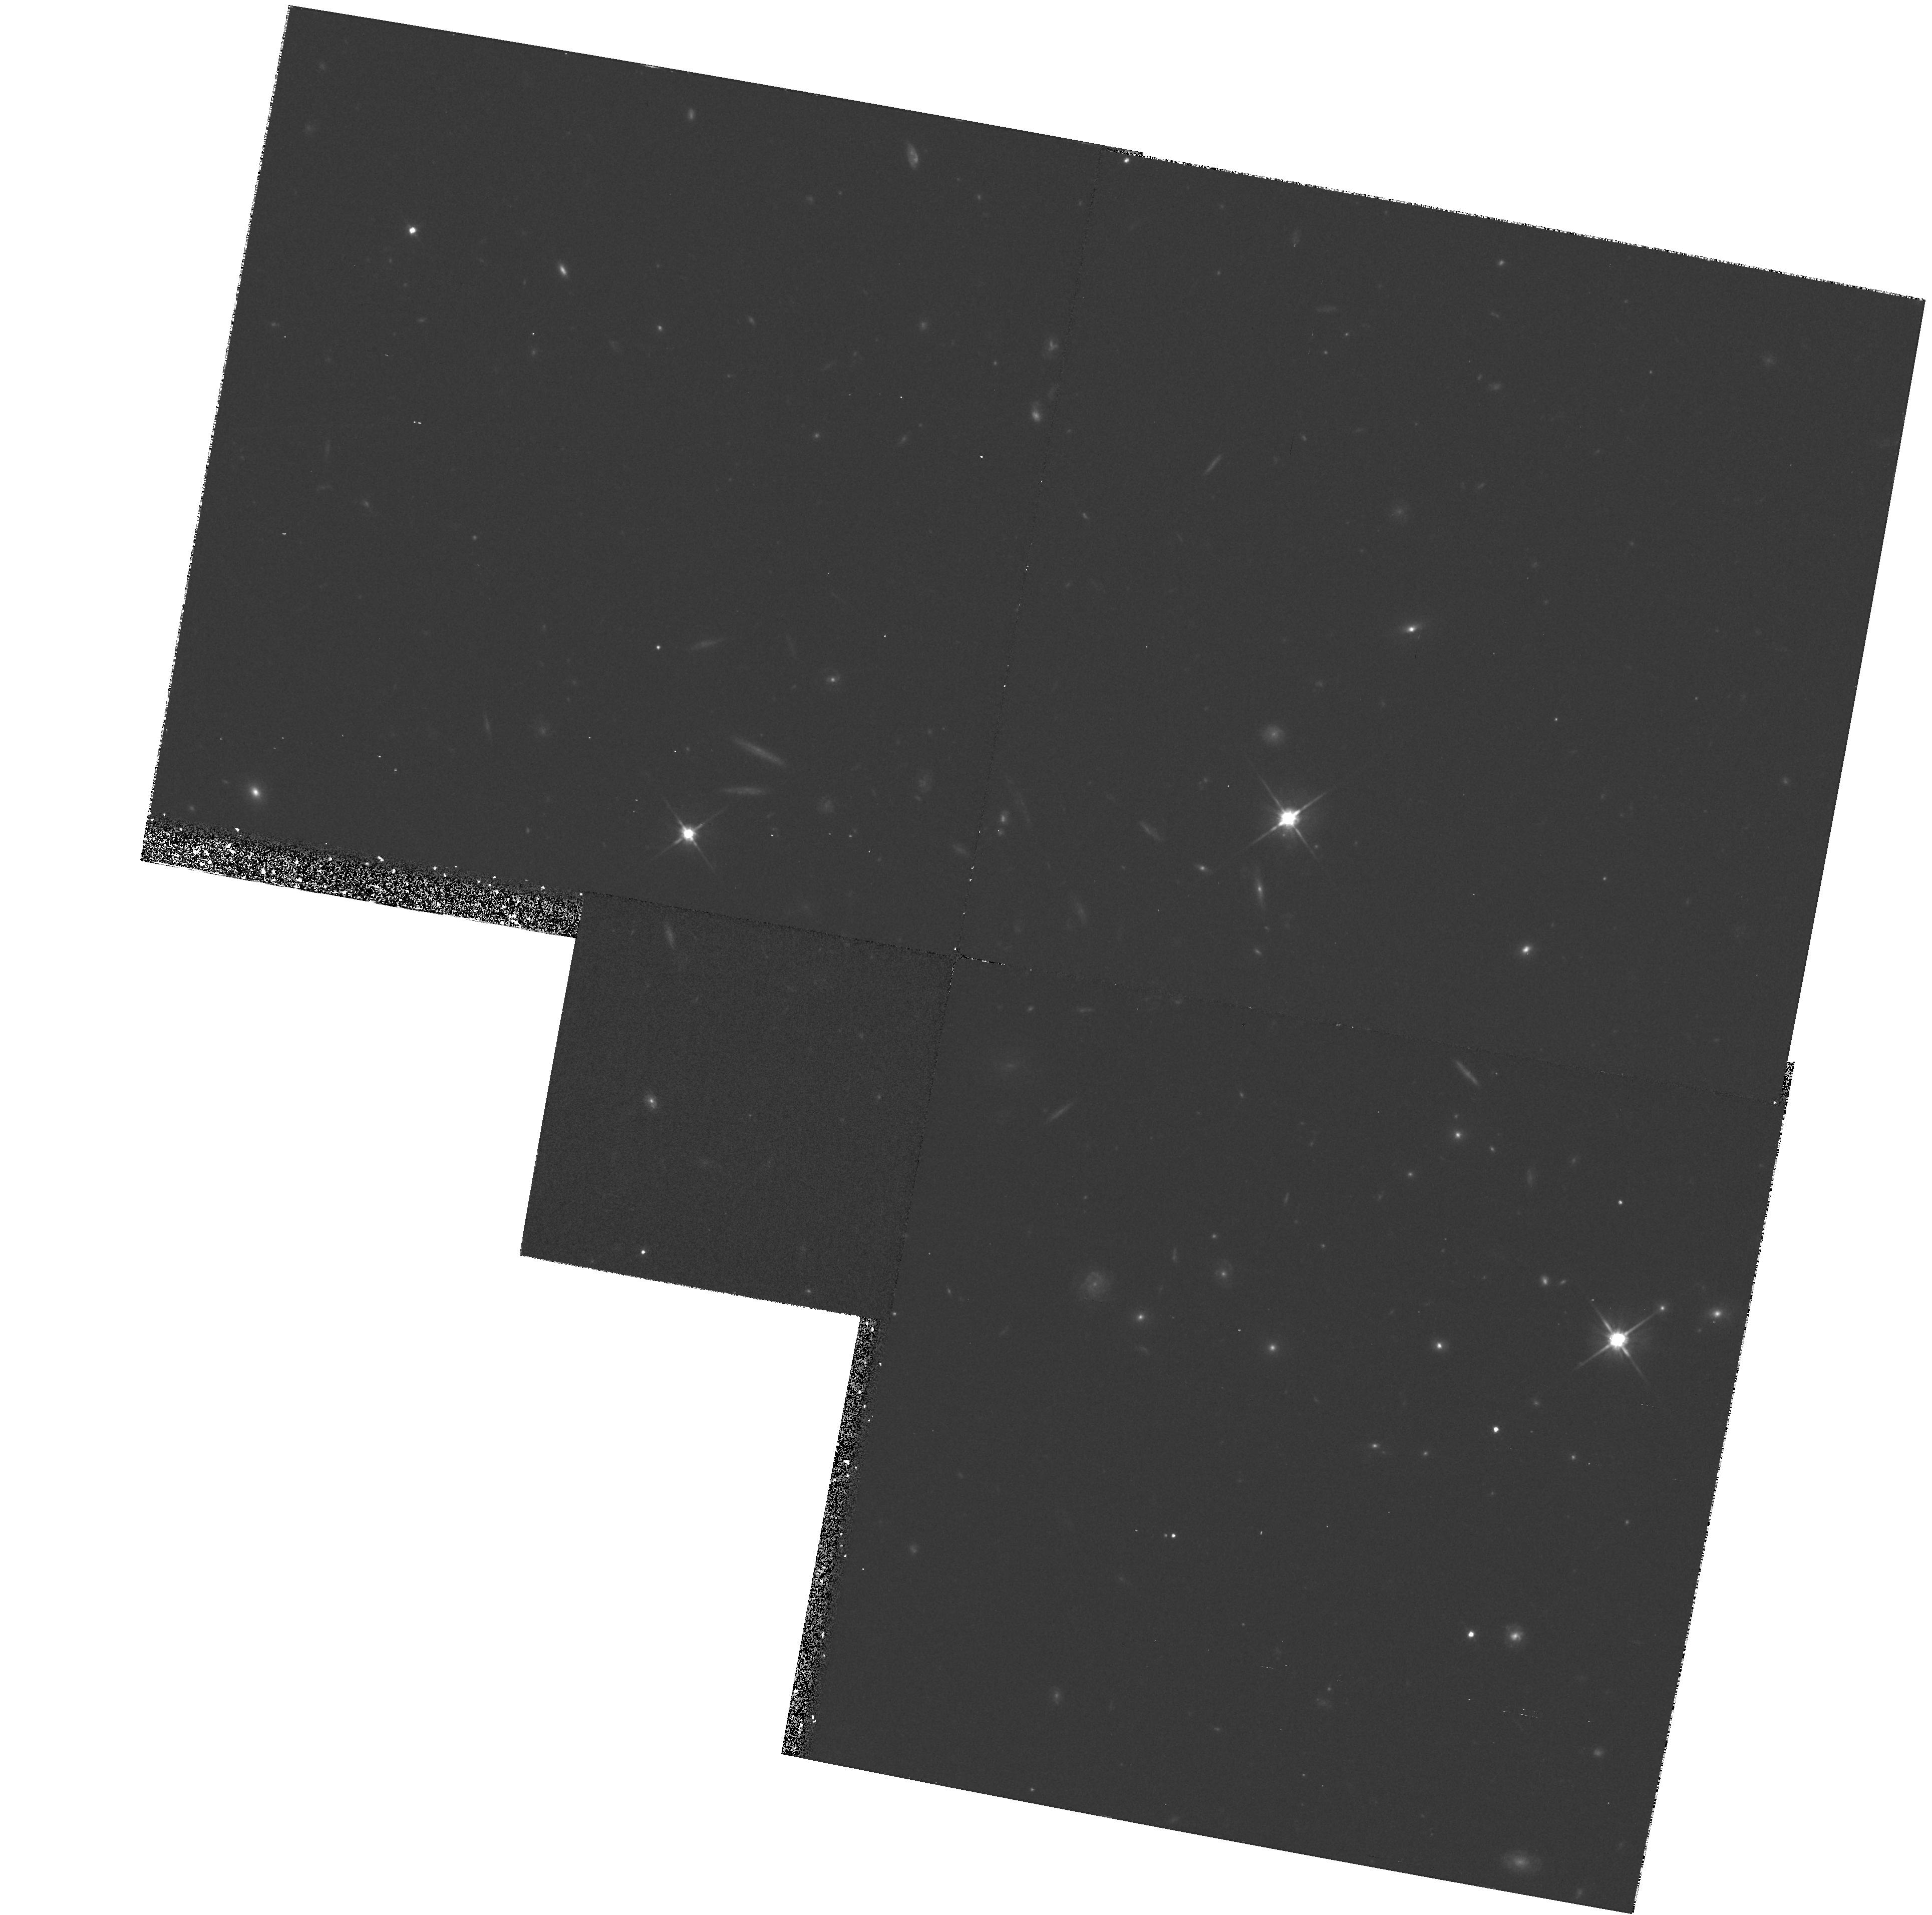
Target: FIELD-135704+191907
Instrument: WFPC2/PC
Filter: F702W
Exposure: 40 min
Observation ID: hst_5949_05_wfpc2_pc_f702w_u2x305

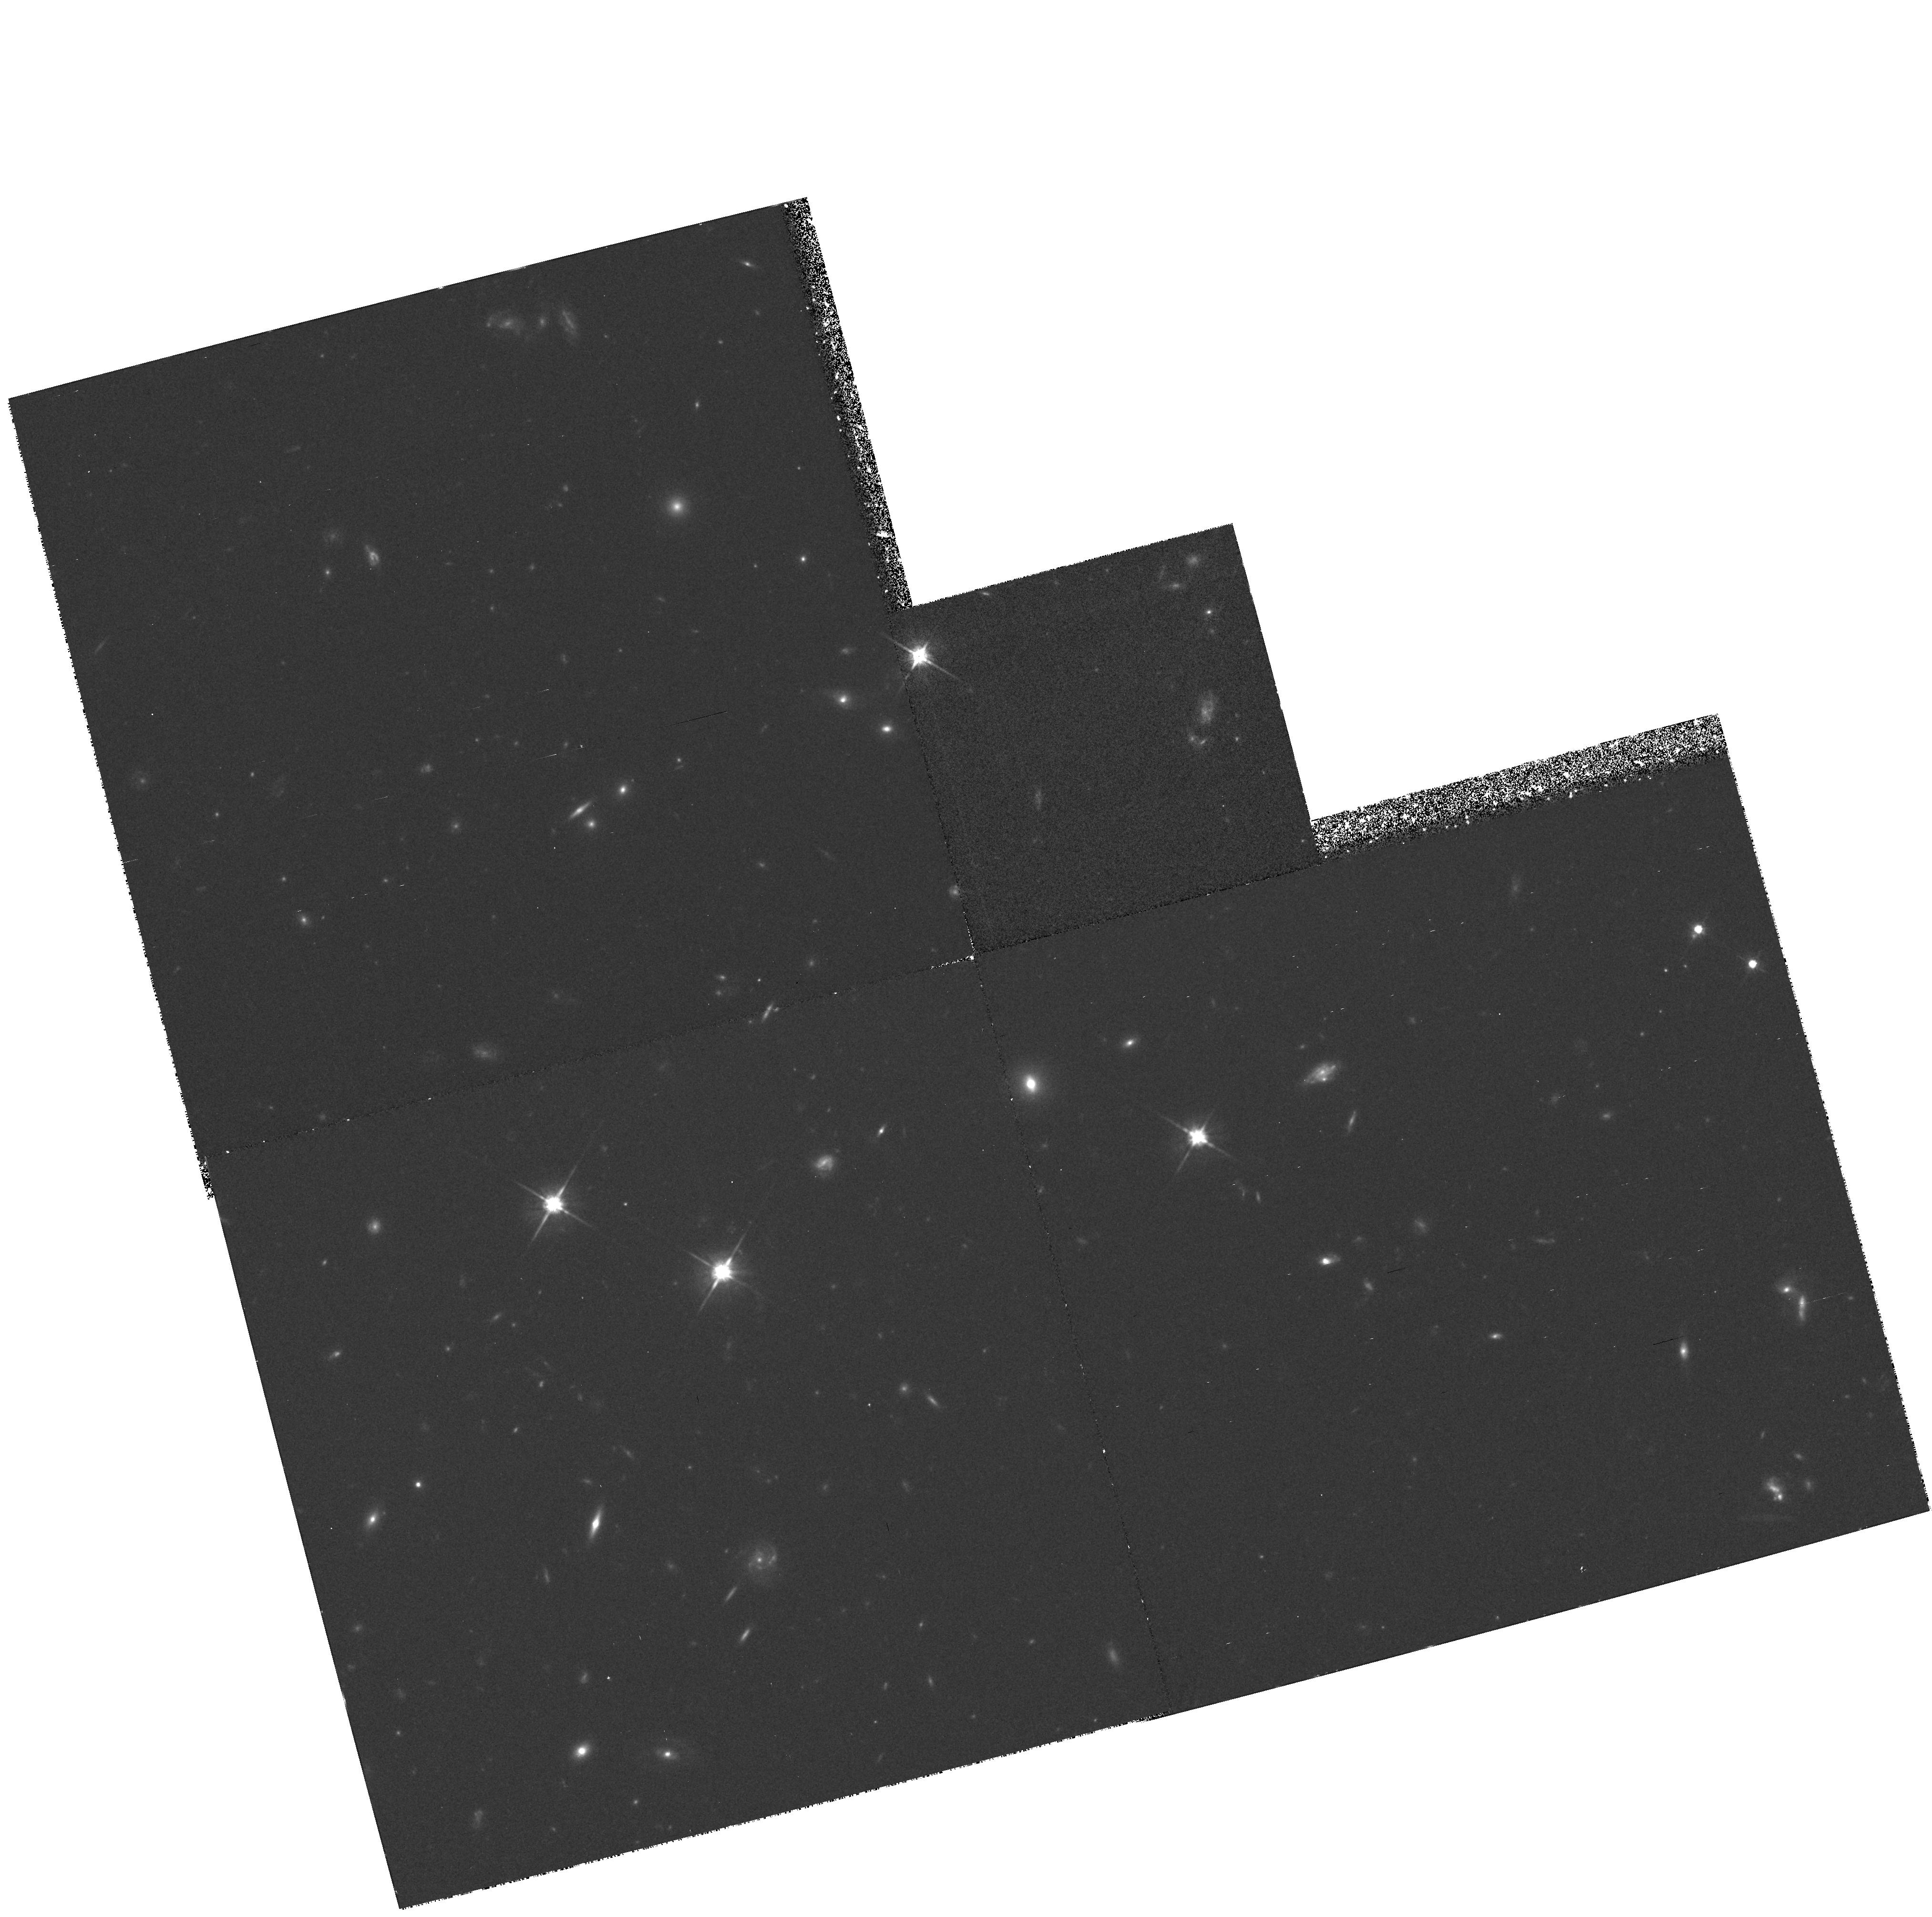
Target: FIELD-035128-142909
Instrument: WFPC2/PC
Filter: F702W
Exposure: 40 min
Observation ID: hst_5949_01_wfpc2_pc_f702w_u2x301

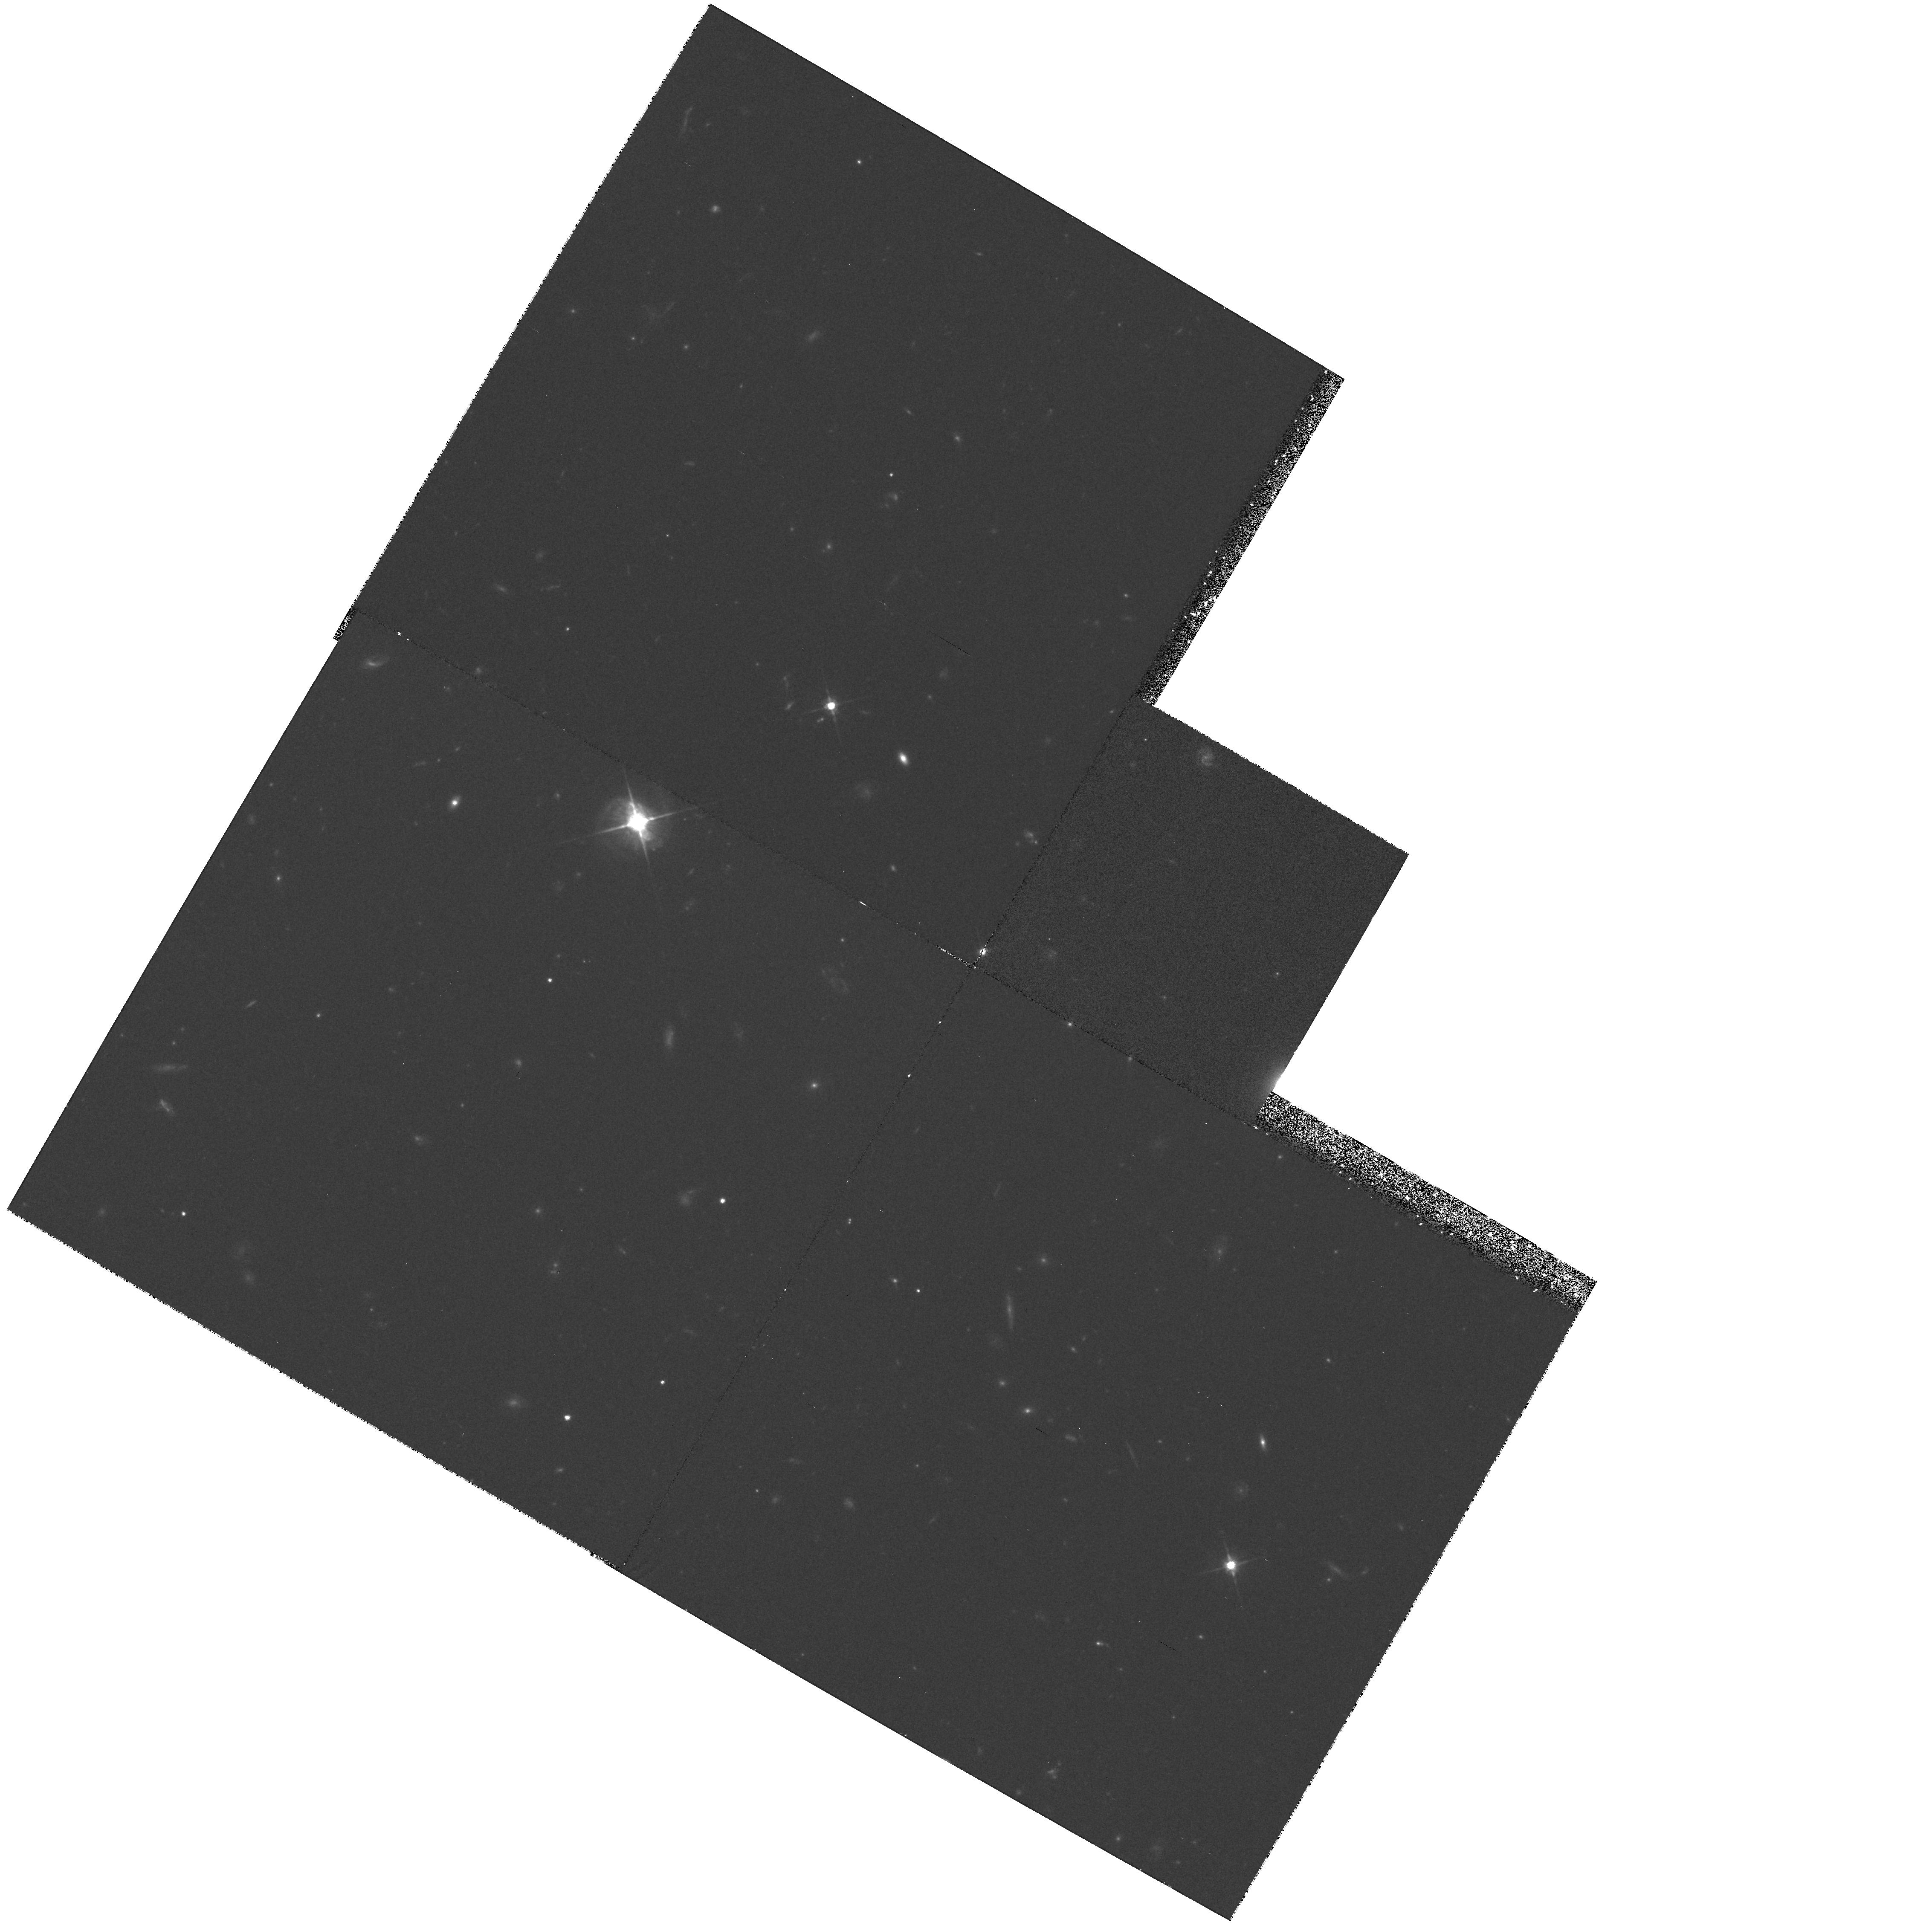
Target: FIELD-100400+285516
Instrument: WFPC2/PC
Filter: F702W
Exposure: 40 min
Observation ID: hst_5949_04_wfpc2_pc_f702w_u2x304

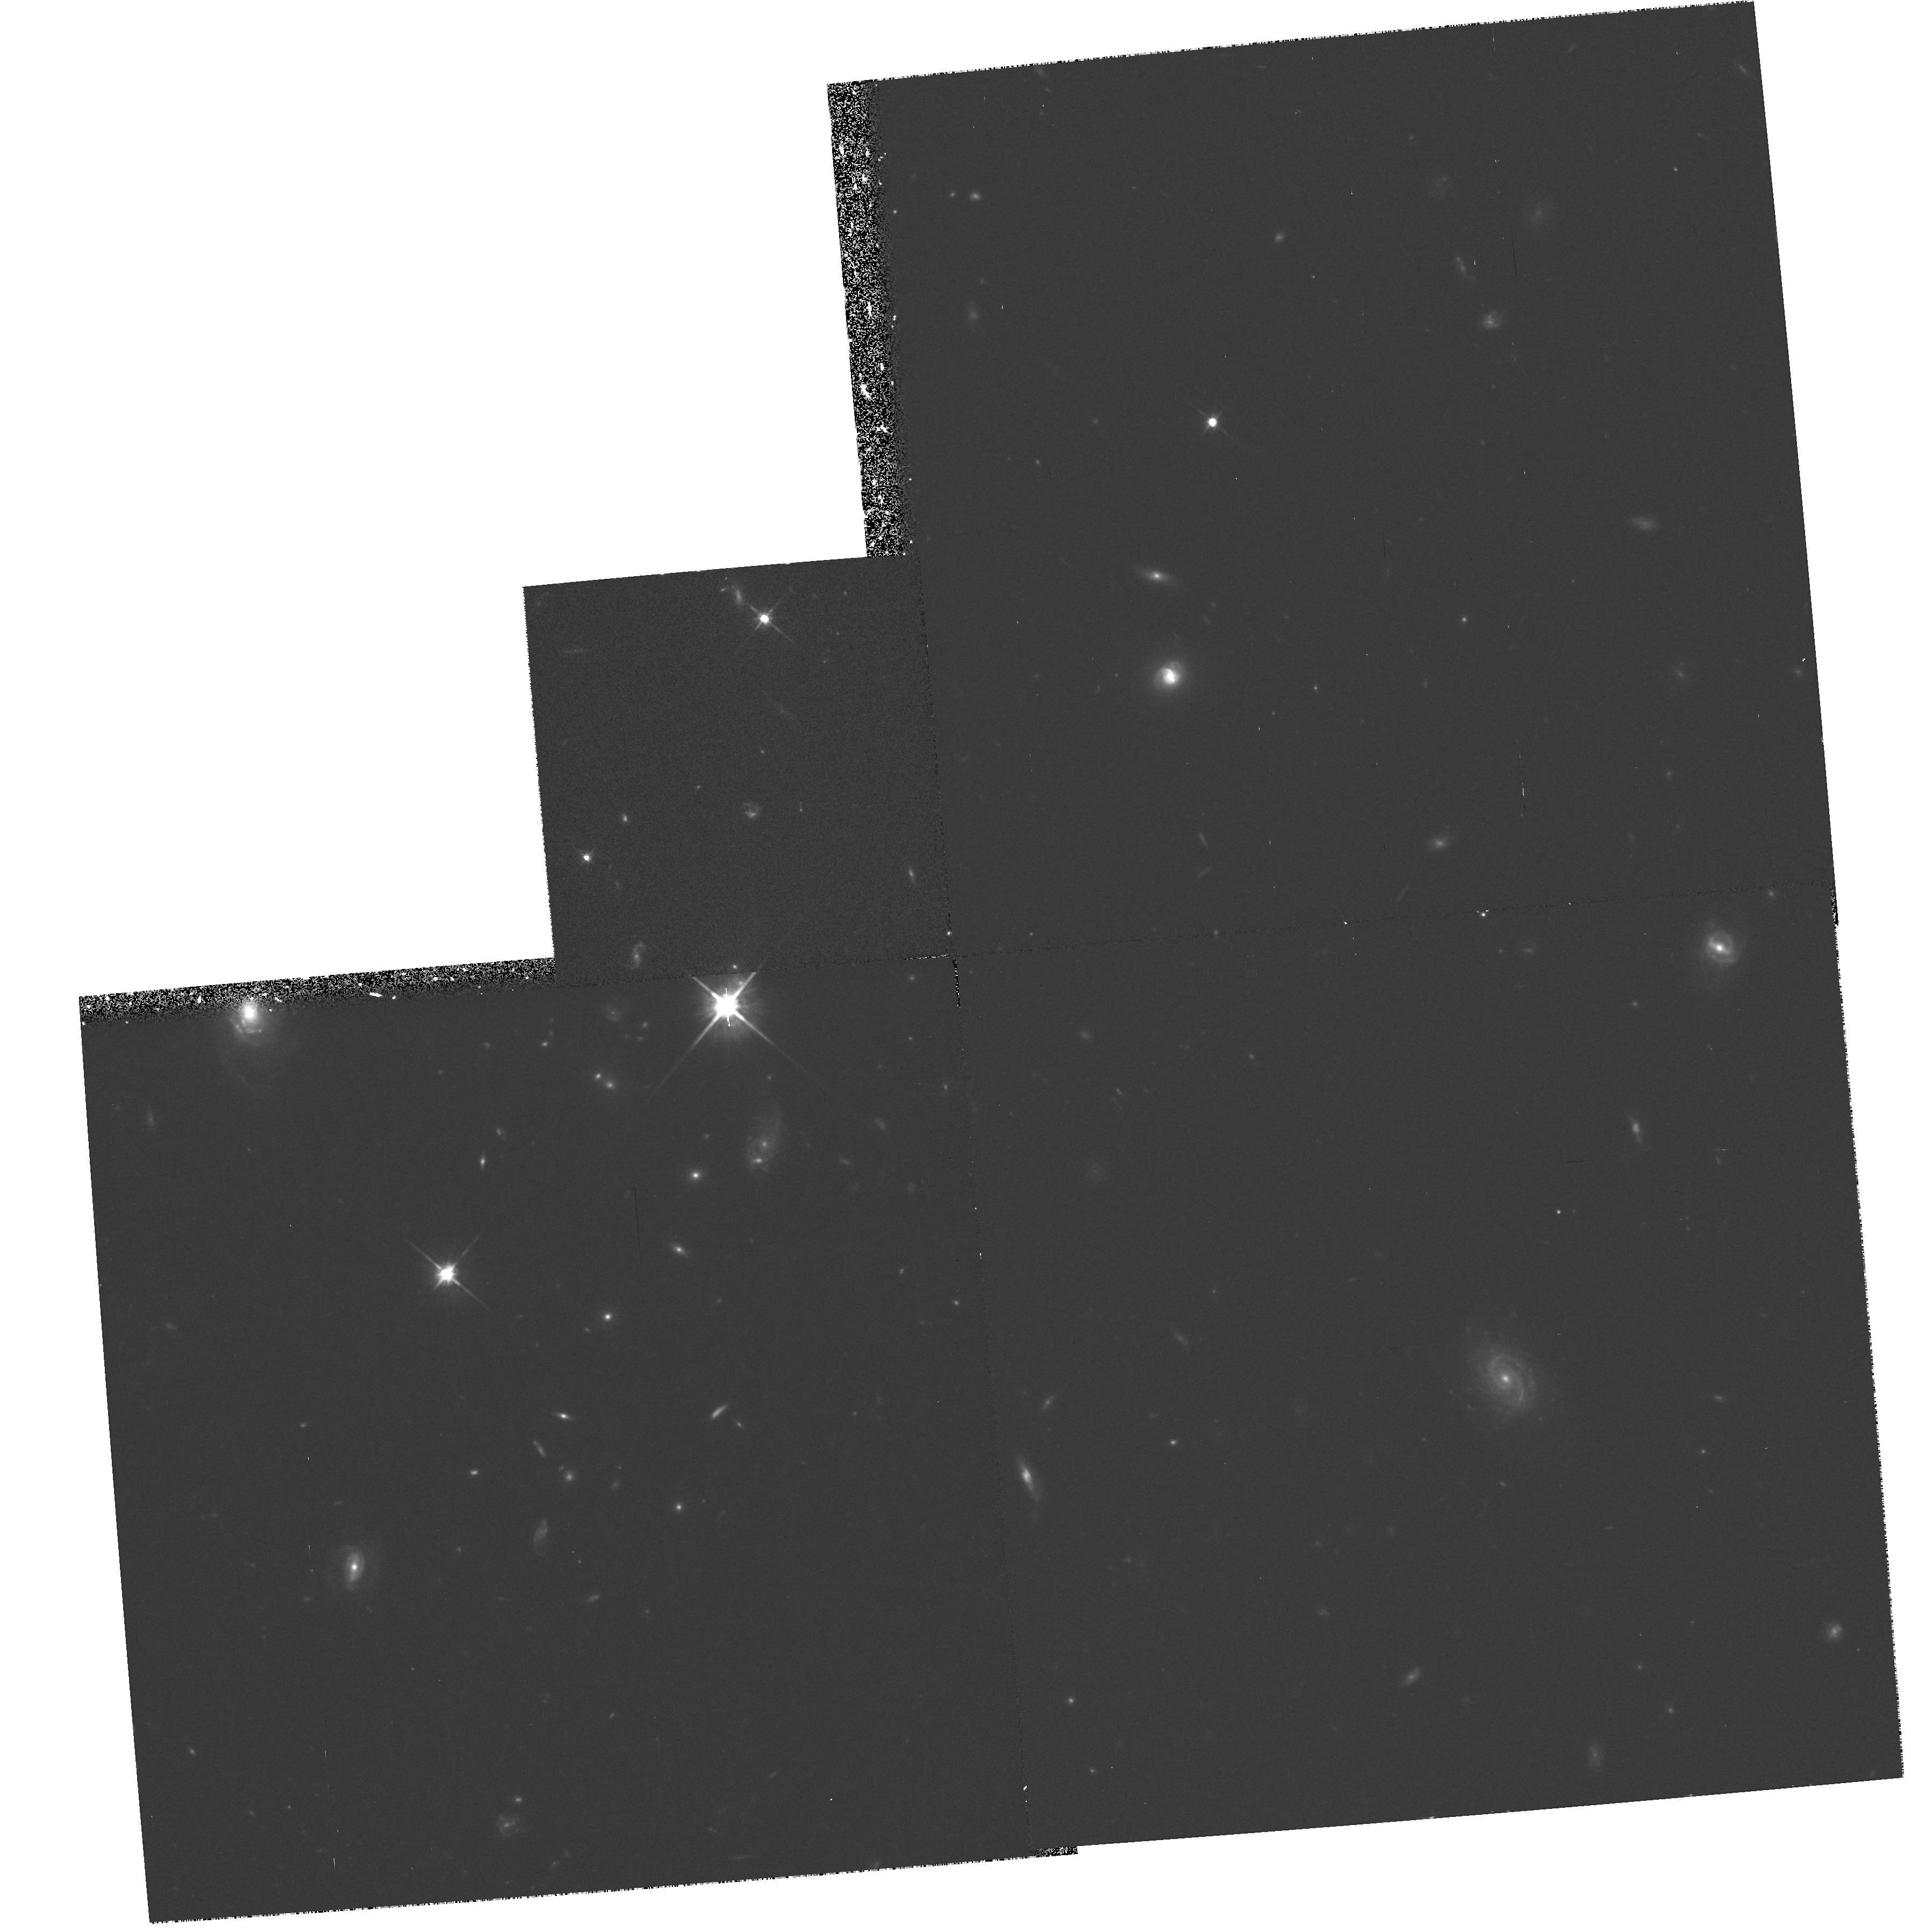
Target: FIELD-040525-121140
Instrument: WFPC2/PC
Filter: F702W
Exposure: 40 min
Observation ID: hst_5949_02_wfpc2_pc_f702w_u2x302

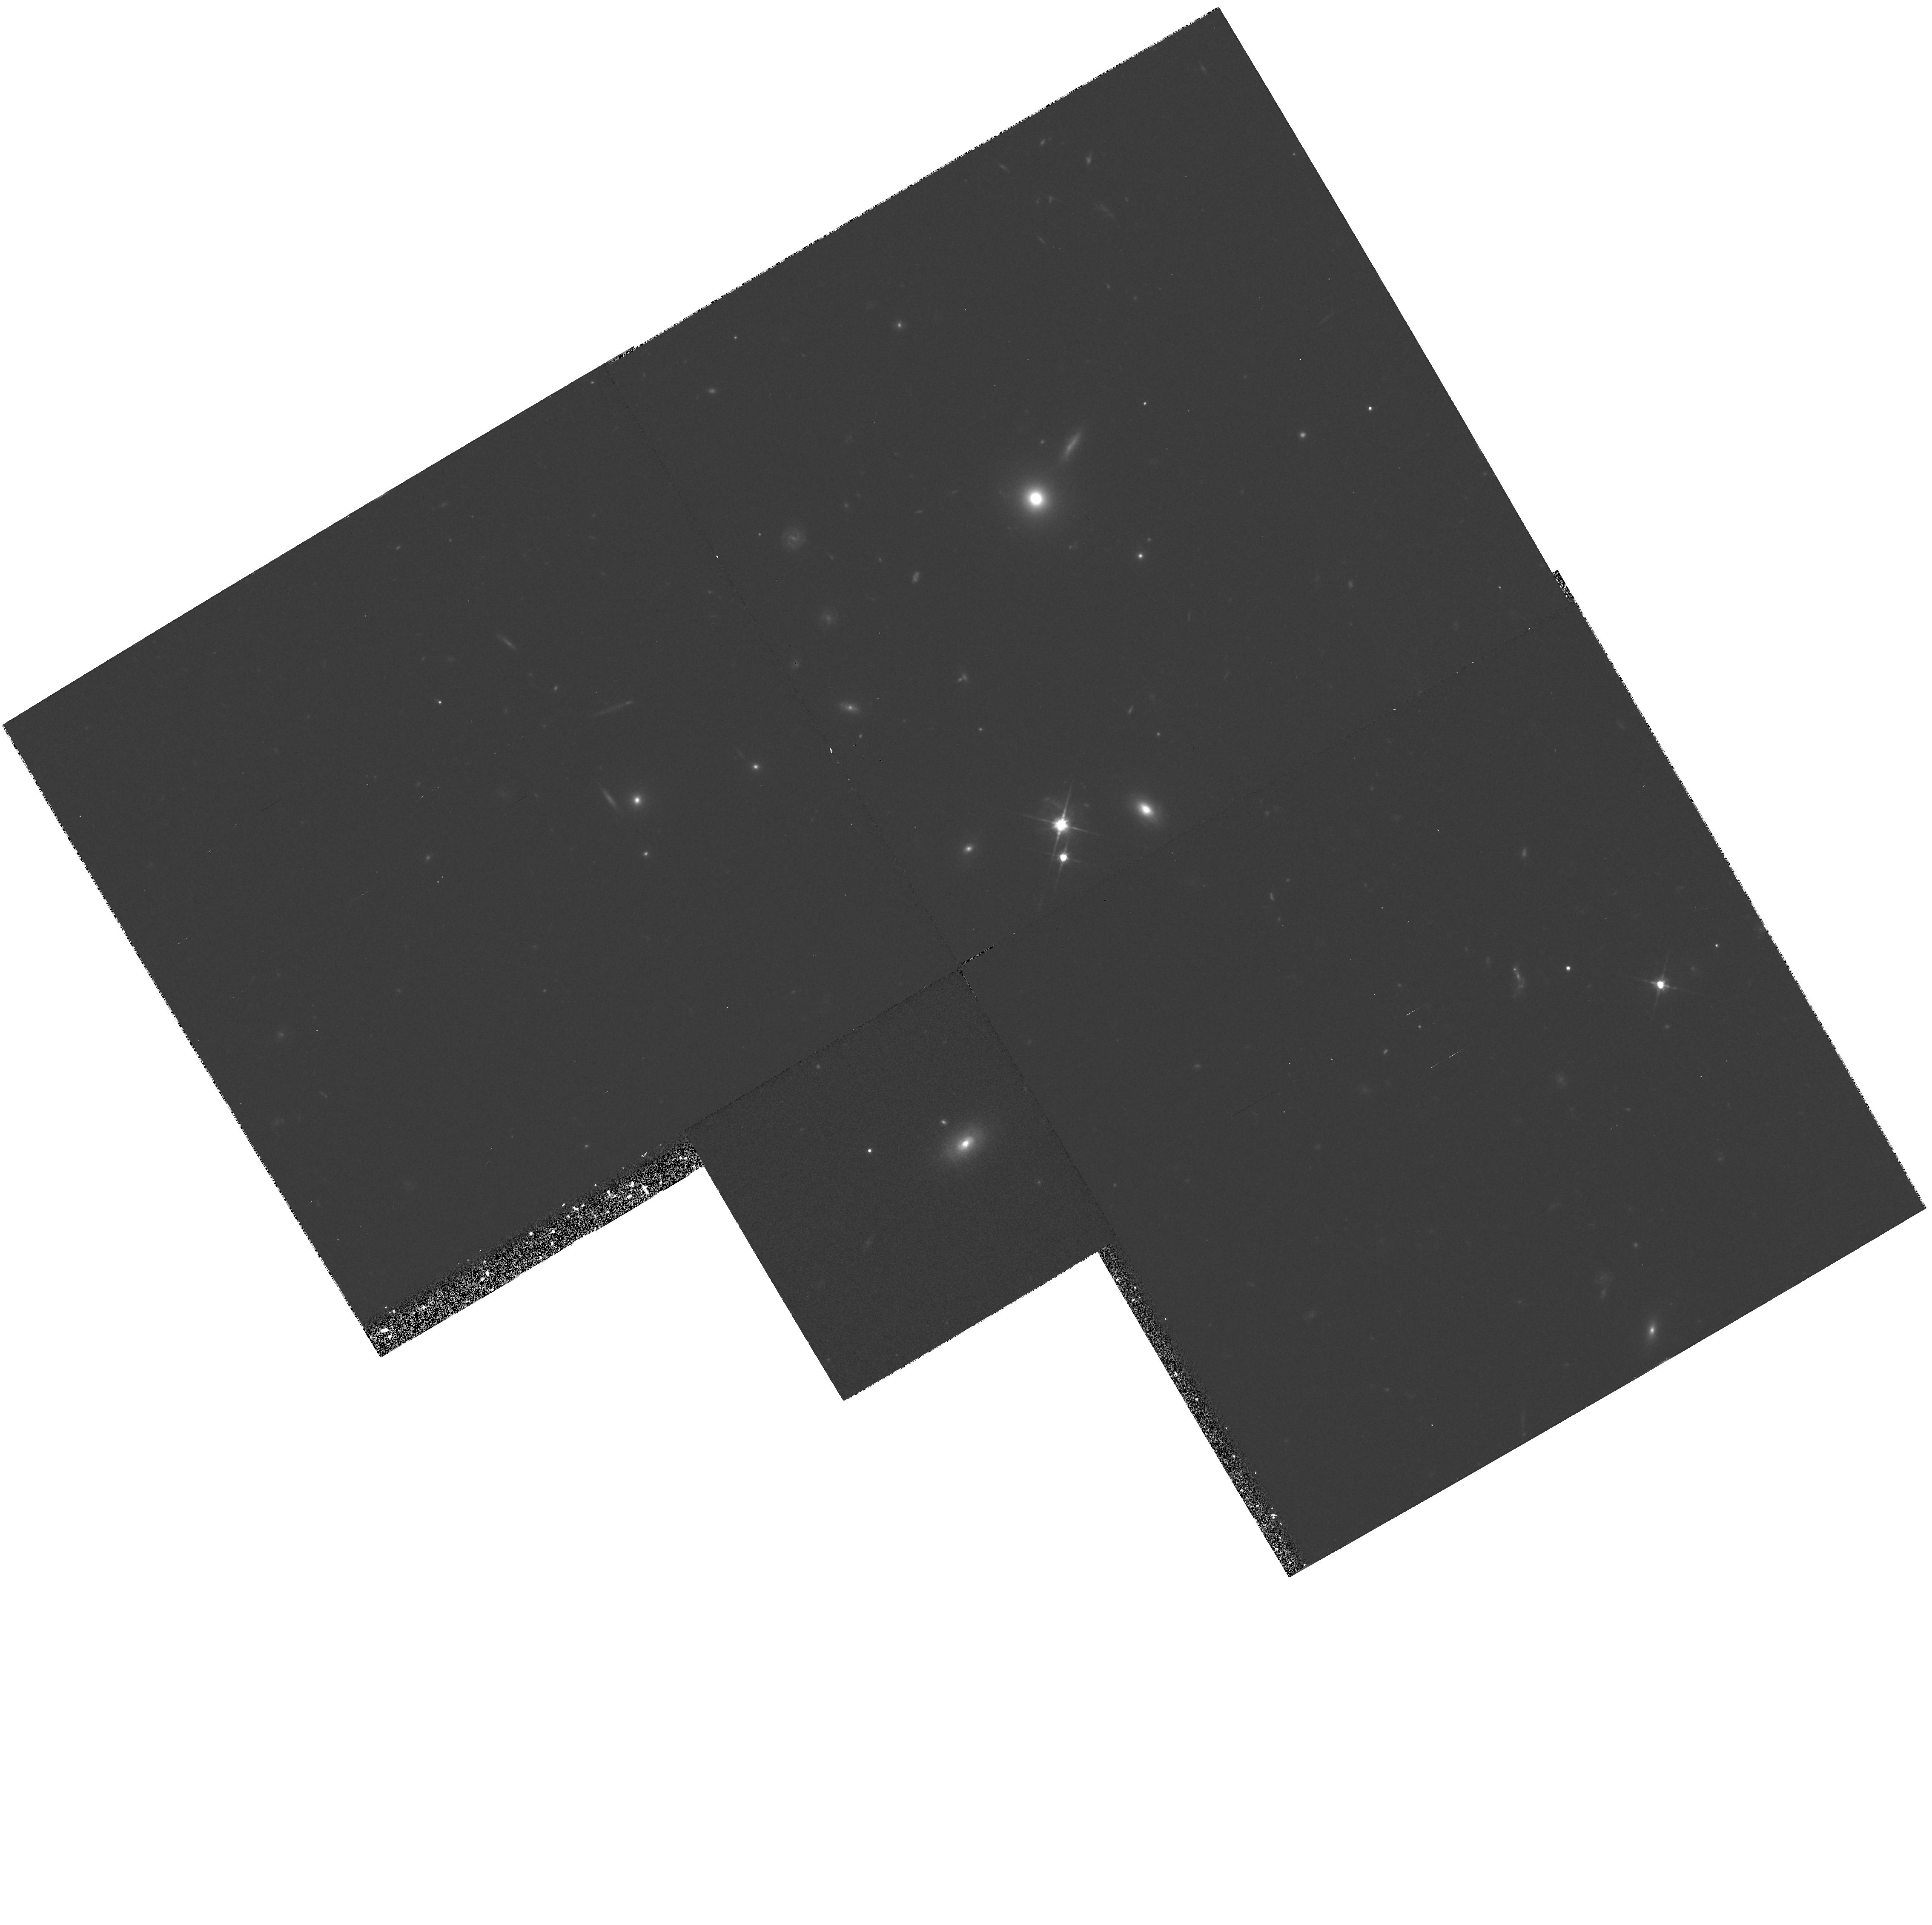
Target: FIELD-085334+434906
Instrument: WFPC2/PC
Filter: F702W
Exposure: 40 min
Observation ID: hst_5949_03_wfpc2_pc_f702w_u2x303

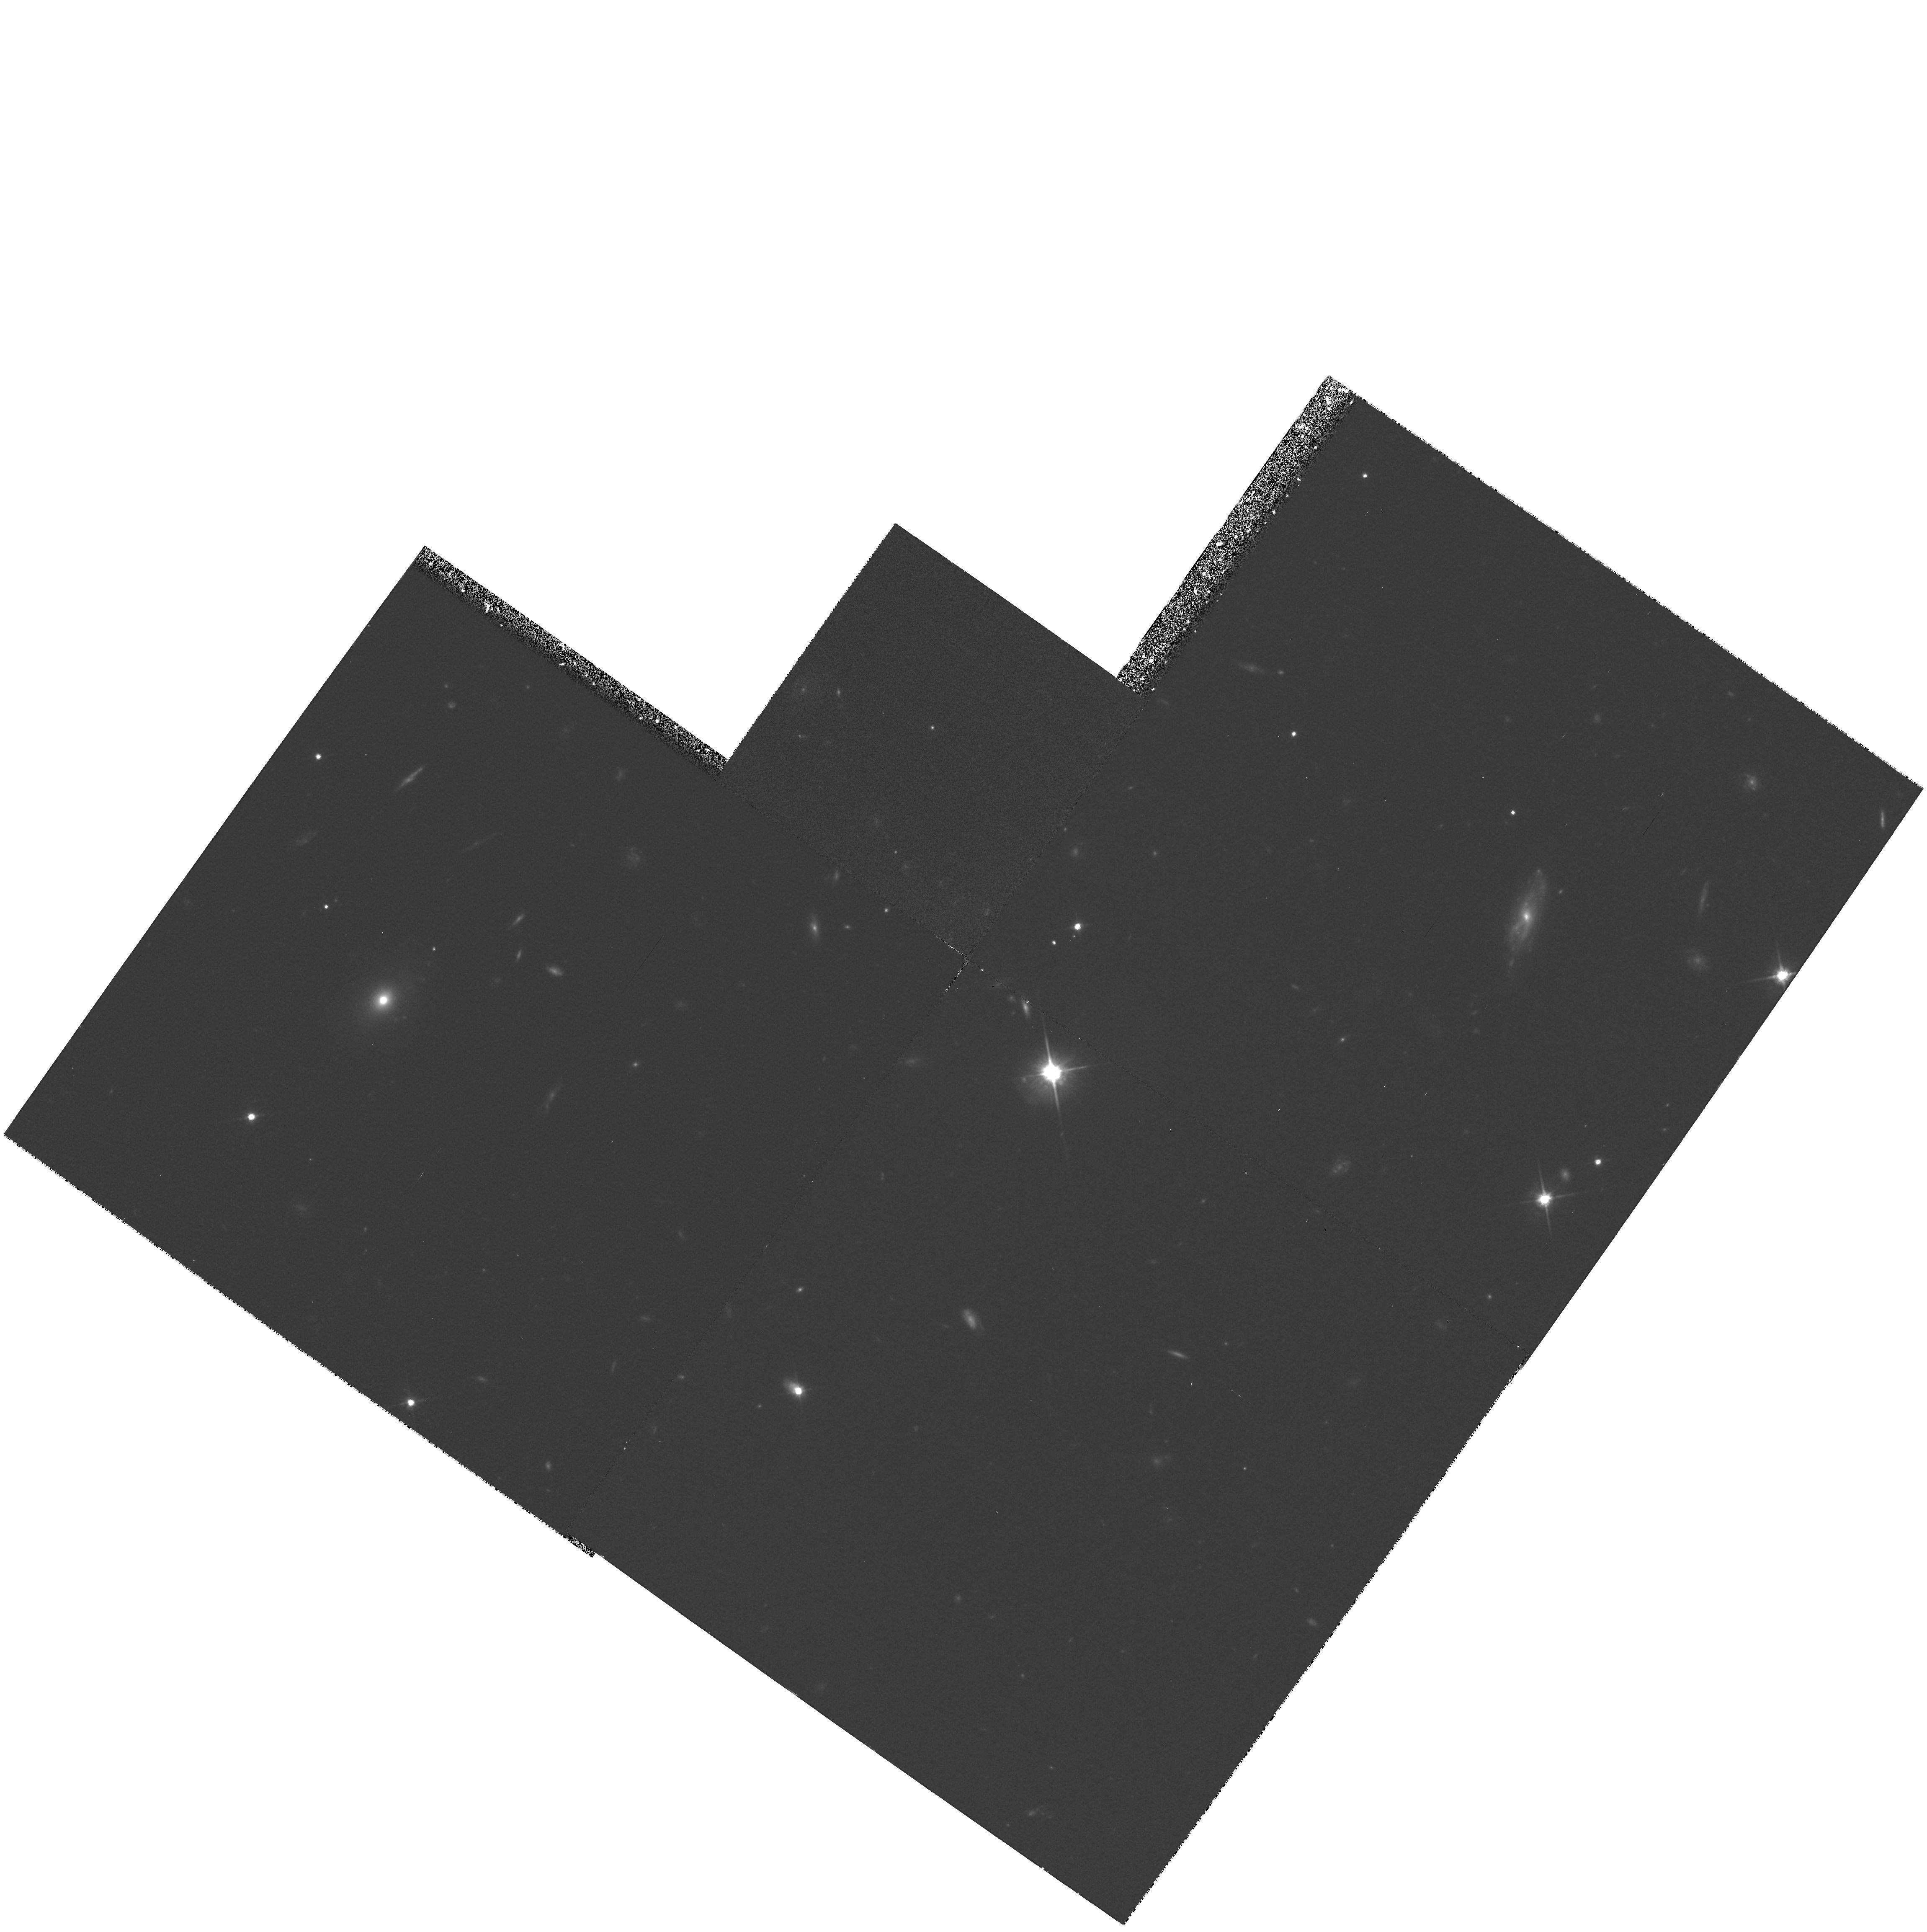
Target: FIELD-170442+604428
Instrument: WFPC2/PC
Filter: F702W
Exposure: 40 min
Observation ID: hst_5949_06_wfpc2_pc_f702w_u2x306

HIGH RESOLUTION IMAGING OF GALAXIES RESPONSIBLE FOR QSO LYMAN-ALPHA ABSORPTION SYTEMS (PI: Lanzetta, Kenneth M.)

Using a combination of archived and published FOS QSO spectra and ground-based low resolution multi-slit spectroscopy, we have been pursuing a program to directly identify the objects responsible for low or intermediate redshift QSO absorption. Our results suggest that a significant fraction of intermediate redshift Lyman alpha absorbers arise in very extended gaseous regions around galaxies. However, with existing gound-based images we are unable to clearly resolve the galaxies we identify. Thus we have no information as to how the QSO absorption characteristics depend on galaxy type, morphology, orientation or inclination to the line of sight to the background QSO. We propose here to obtain high resolution WFPC2 images of carefully selected fields centred on HST target QSOs. We will then have the exciting possiblity of carrying out detailed studies of specific galaxies which are already known to be associated with specific QSO absorption systems. For the first time, it will be possible to learn how the QSO absorption characteristics relate to galaxy type, what the gaseous morphology of those galaxies is, and how the inclination and orientation of the galaxy with respect to the QSO line of sight affect the absorption properties.